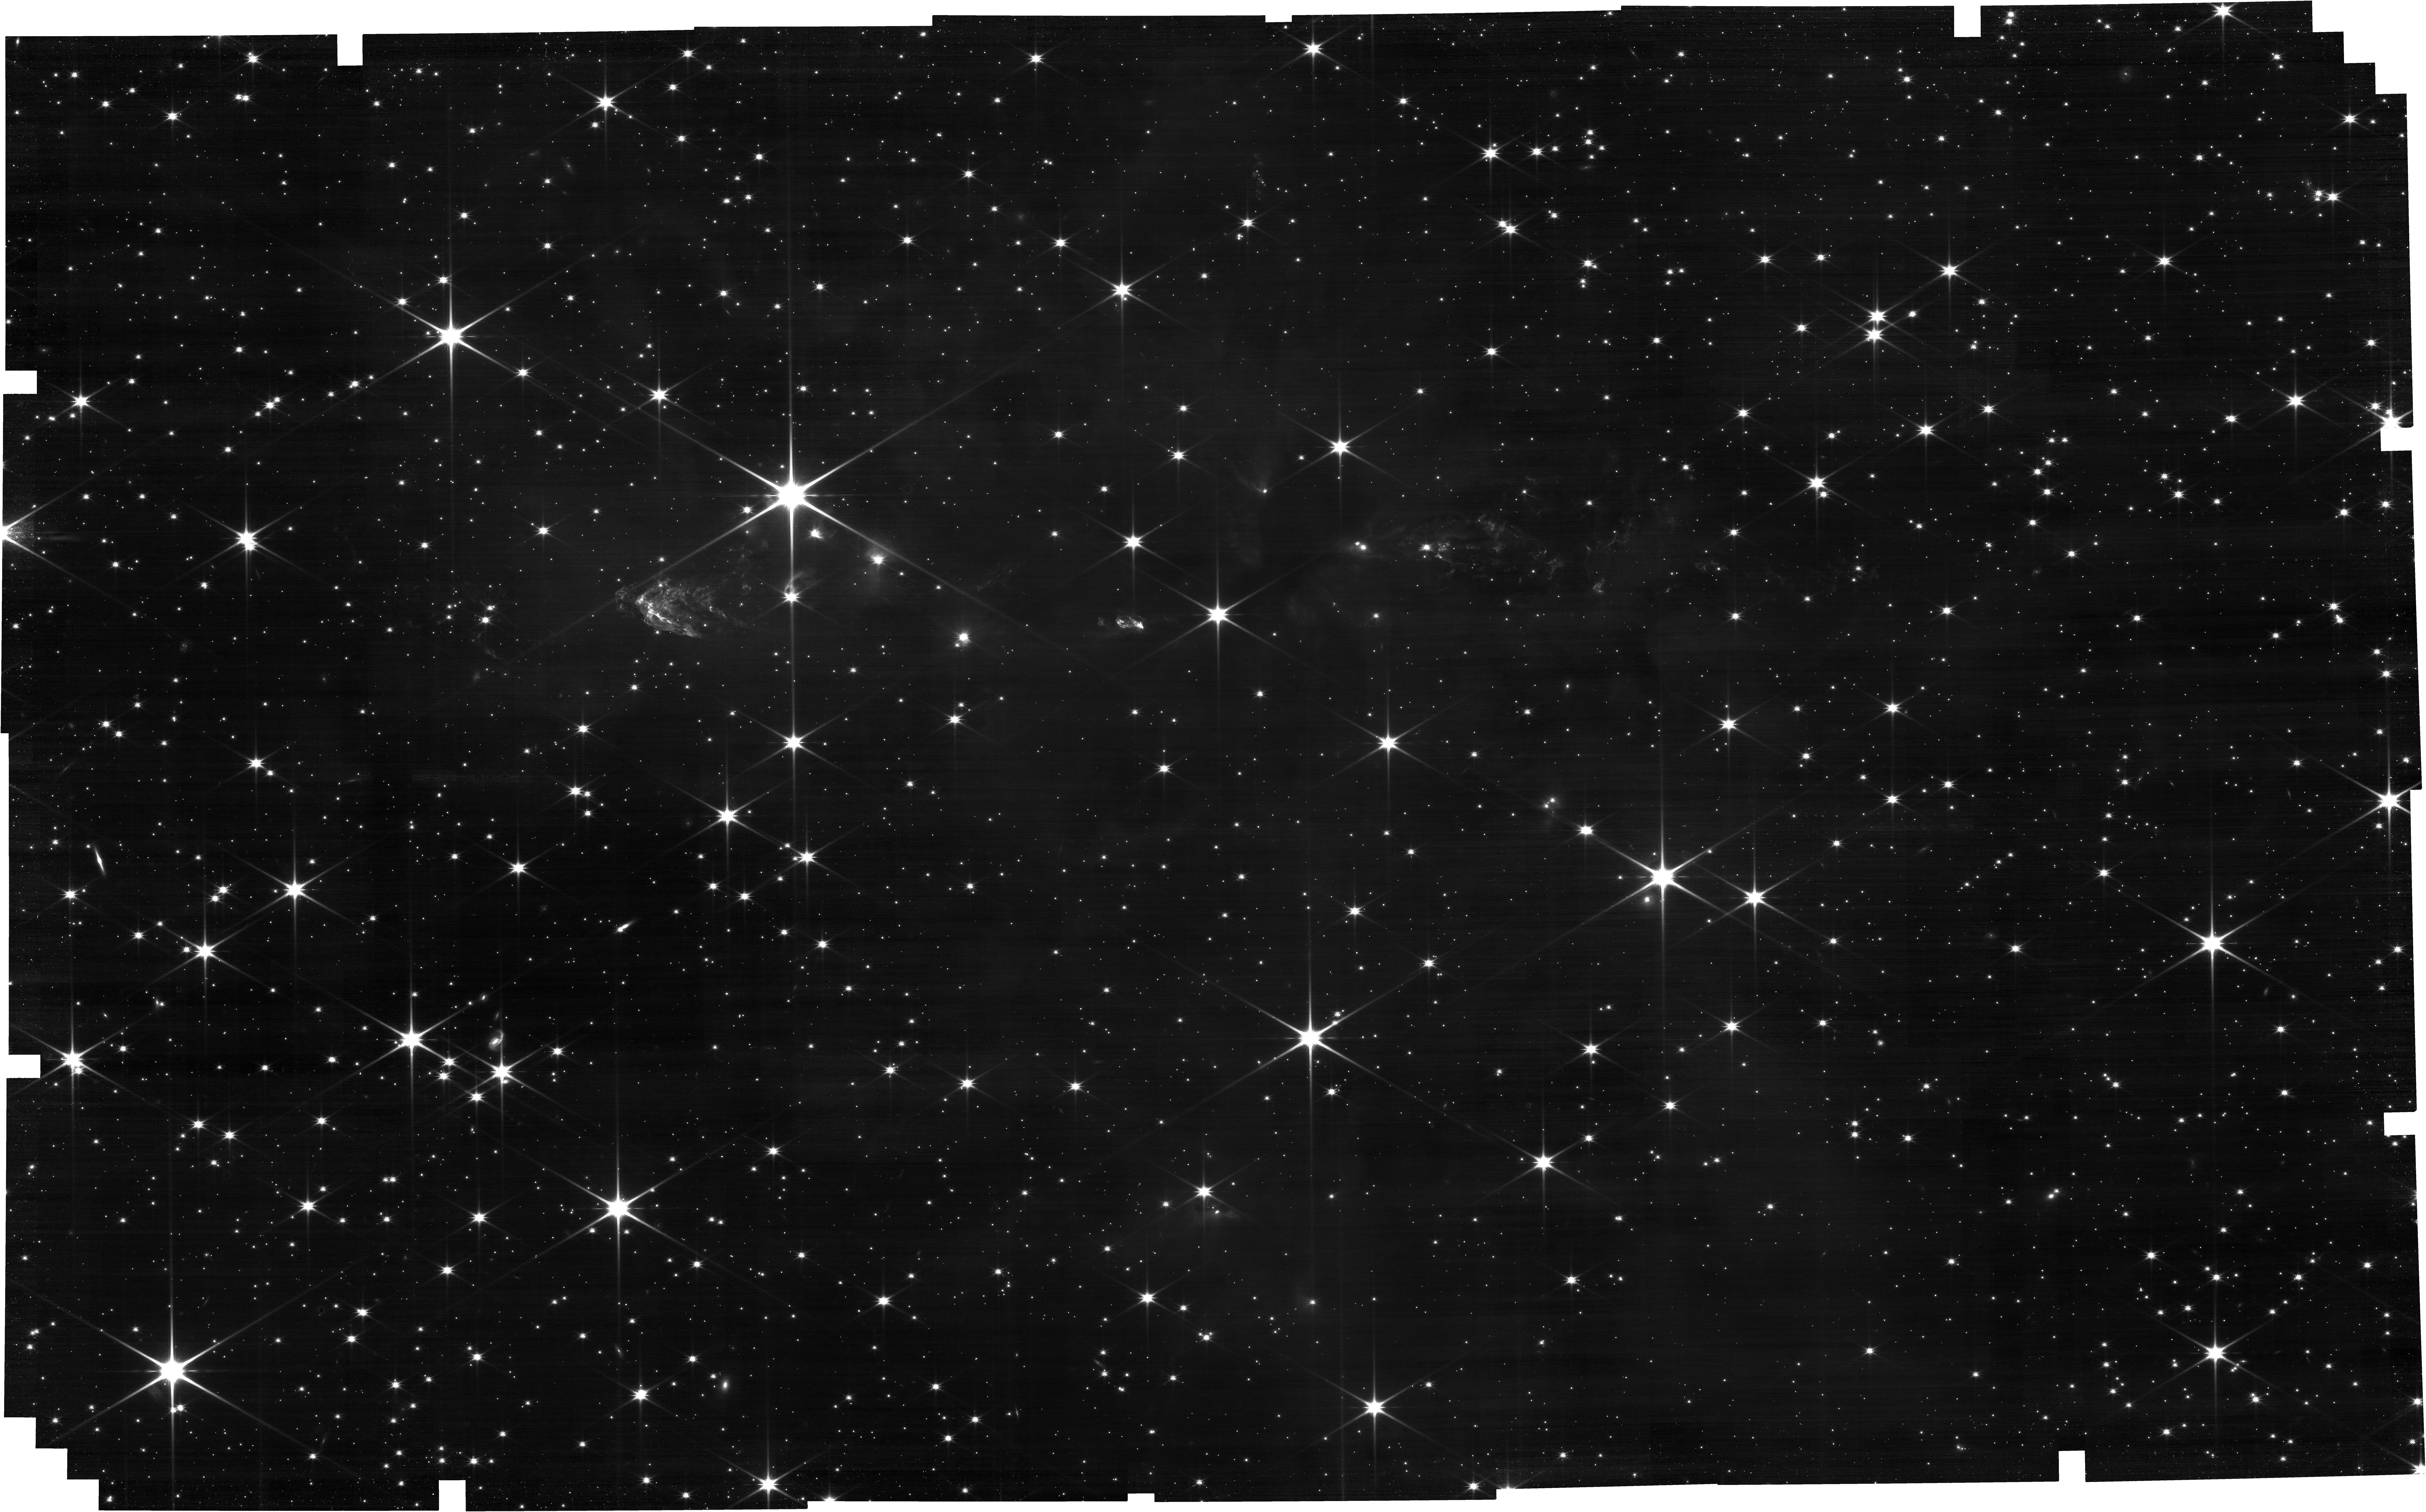
Target: HH288_offset. Instrument: NIRCAM. Filter: F150W. Exposure: 40 min. Observation ID: jw04548-o001_t001_nircam_clear-f150w

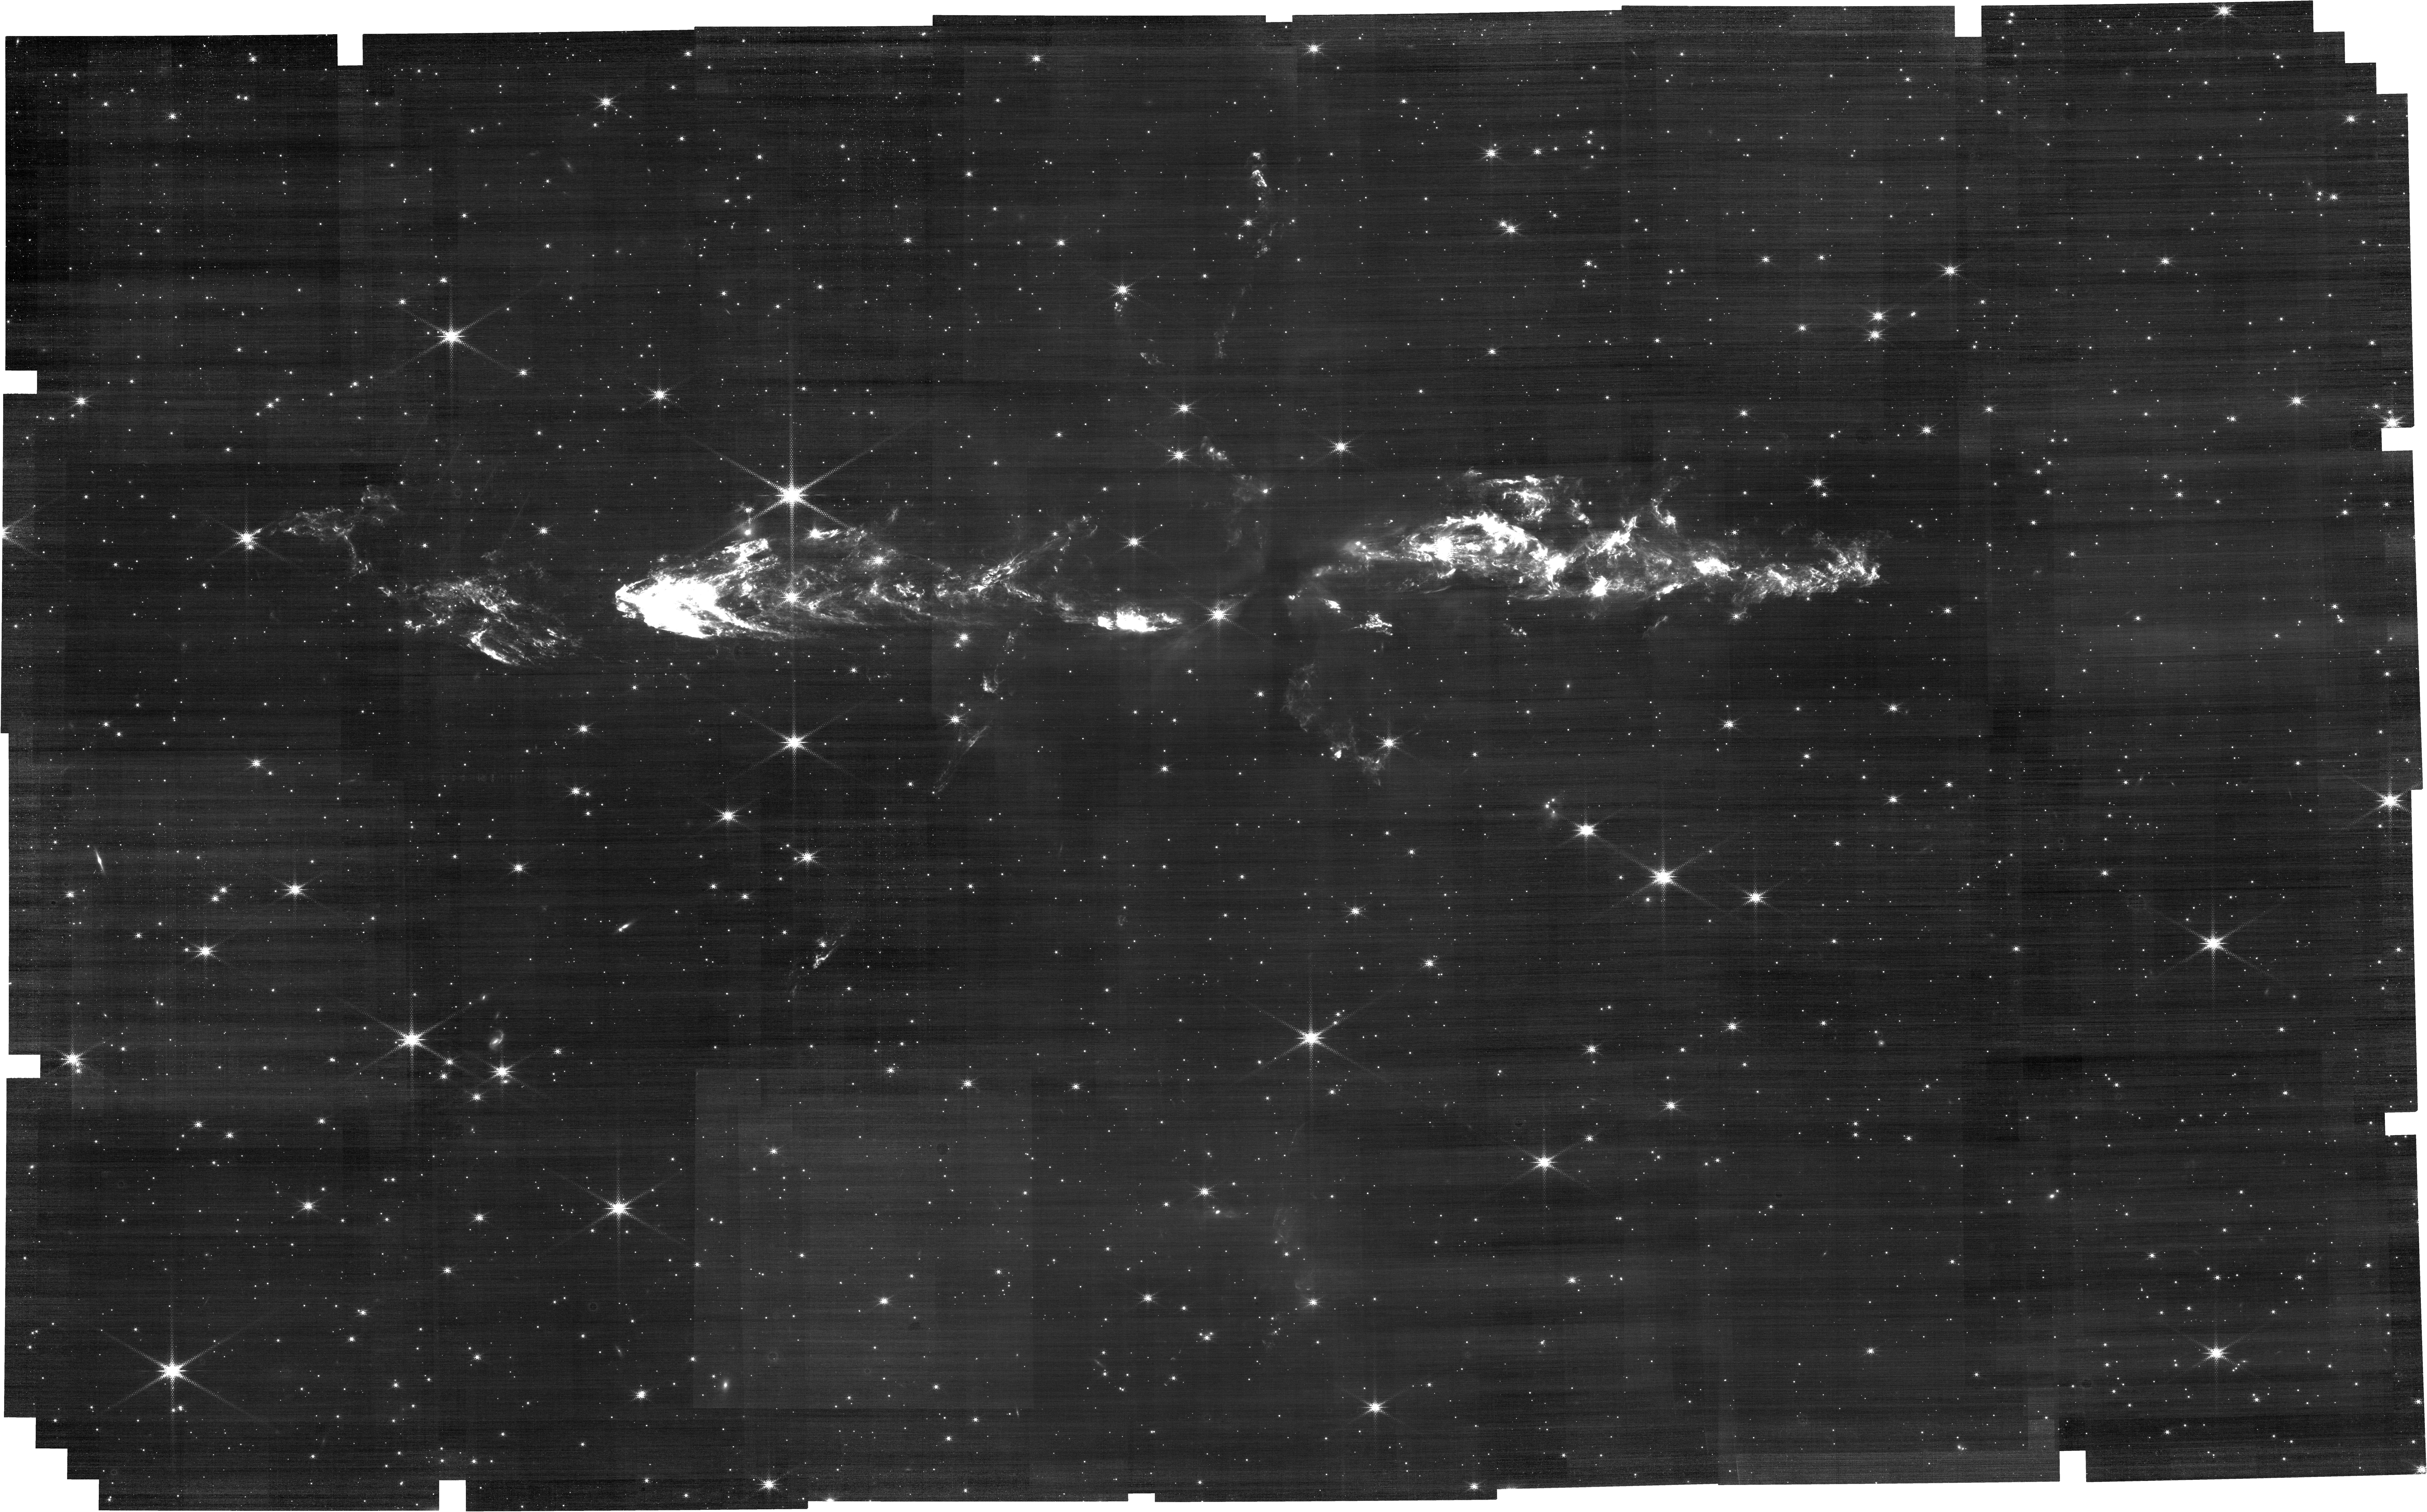
Target: HH288_offset. Instrument: NIRCAM. Filter: F212N. Exposure: 1.8 h. Observation ID: jw04548-o001_t001_nircam_clear-f212n

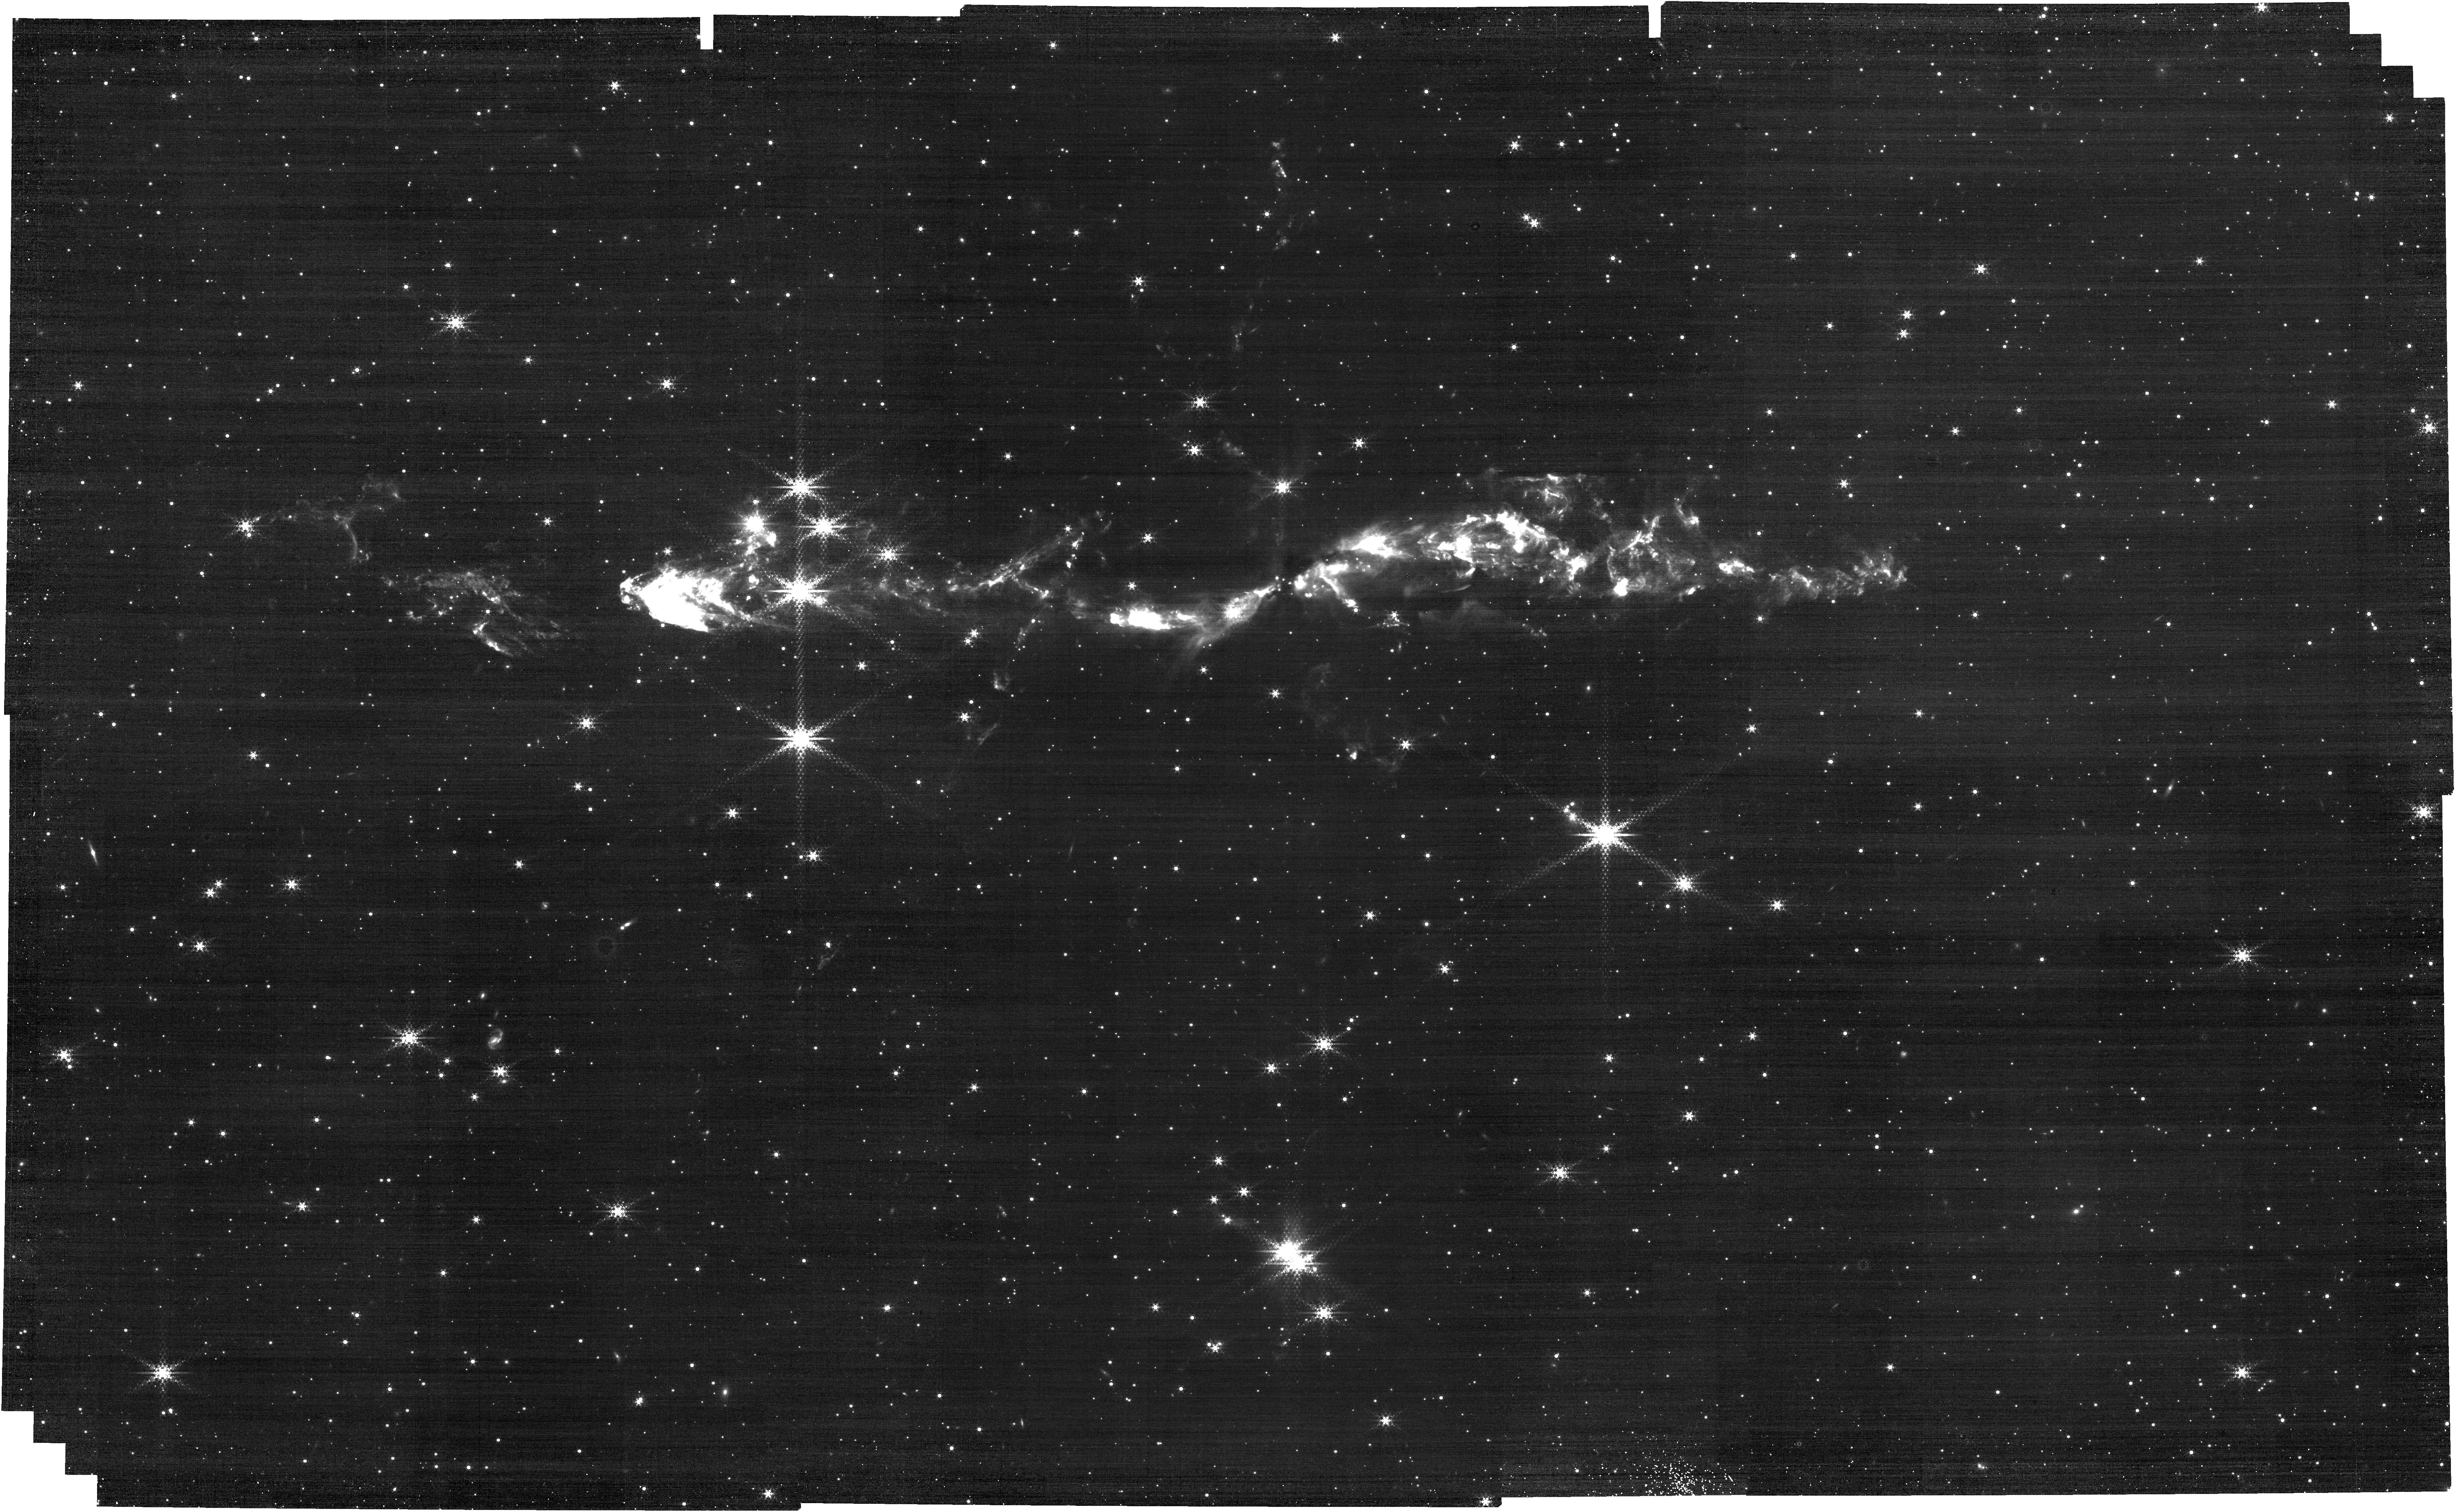
Target: HH288_offset. Instrument: NIRCAM. Filter: F444W+F466N. Exposure: 54 min. Observation ID: jw04548-o001_t001_nircam_f444w-f466n

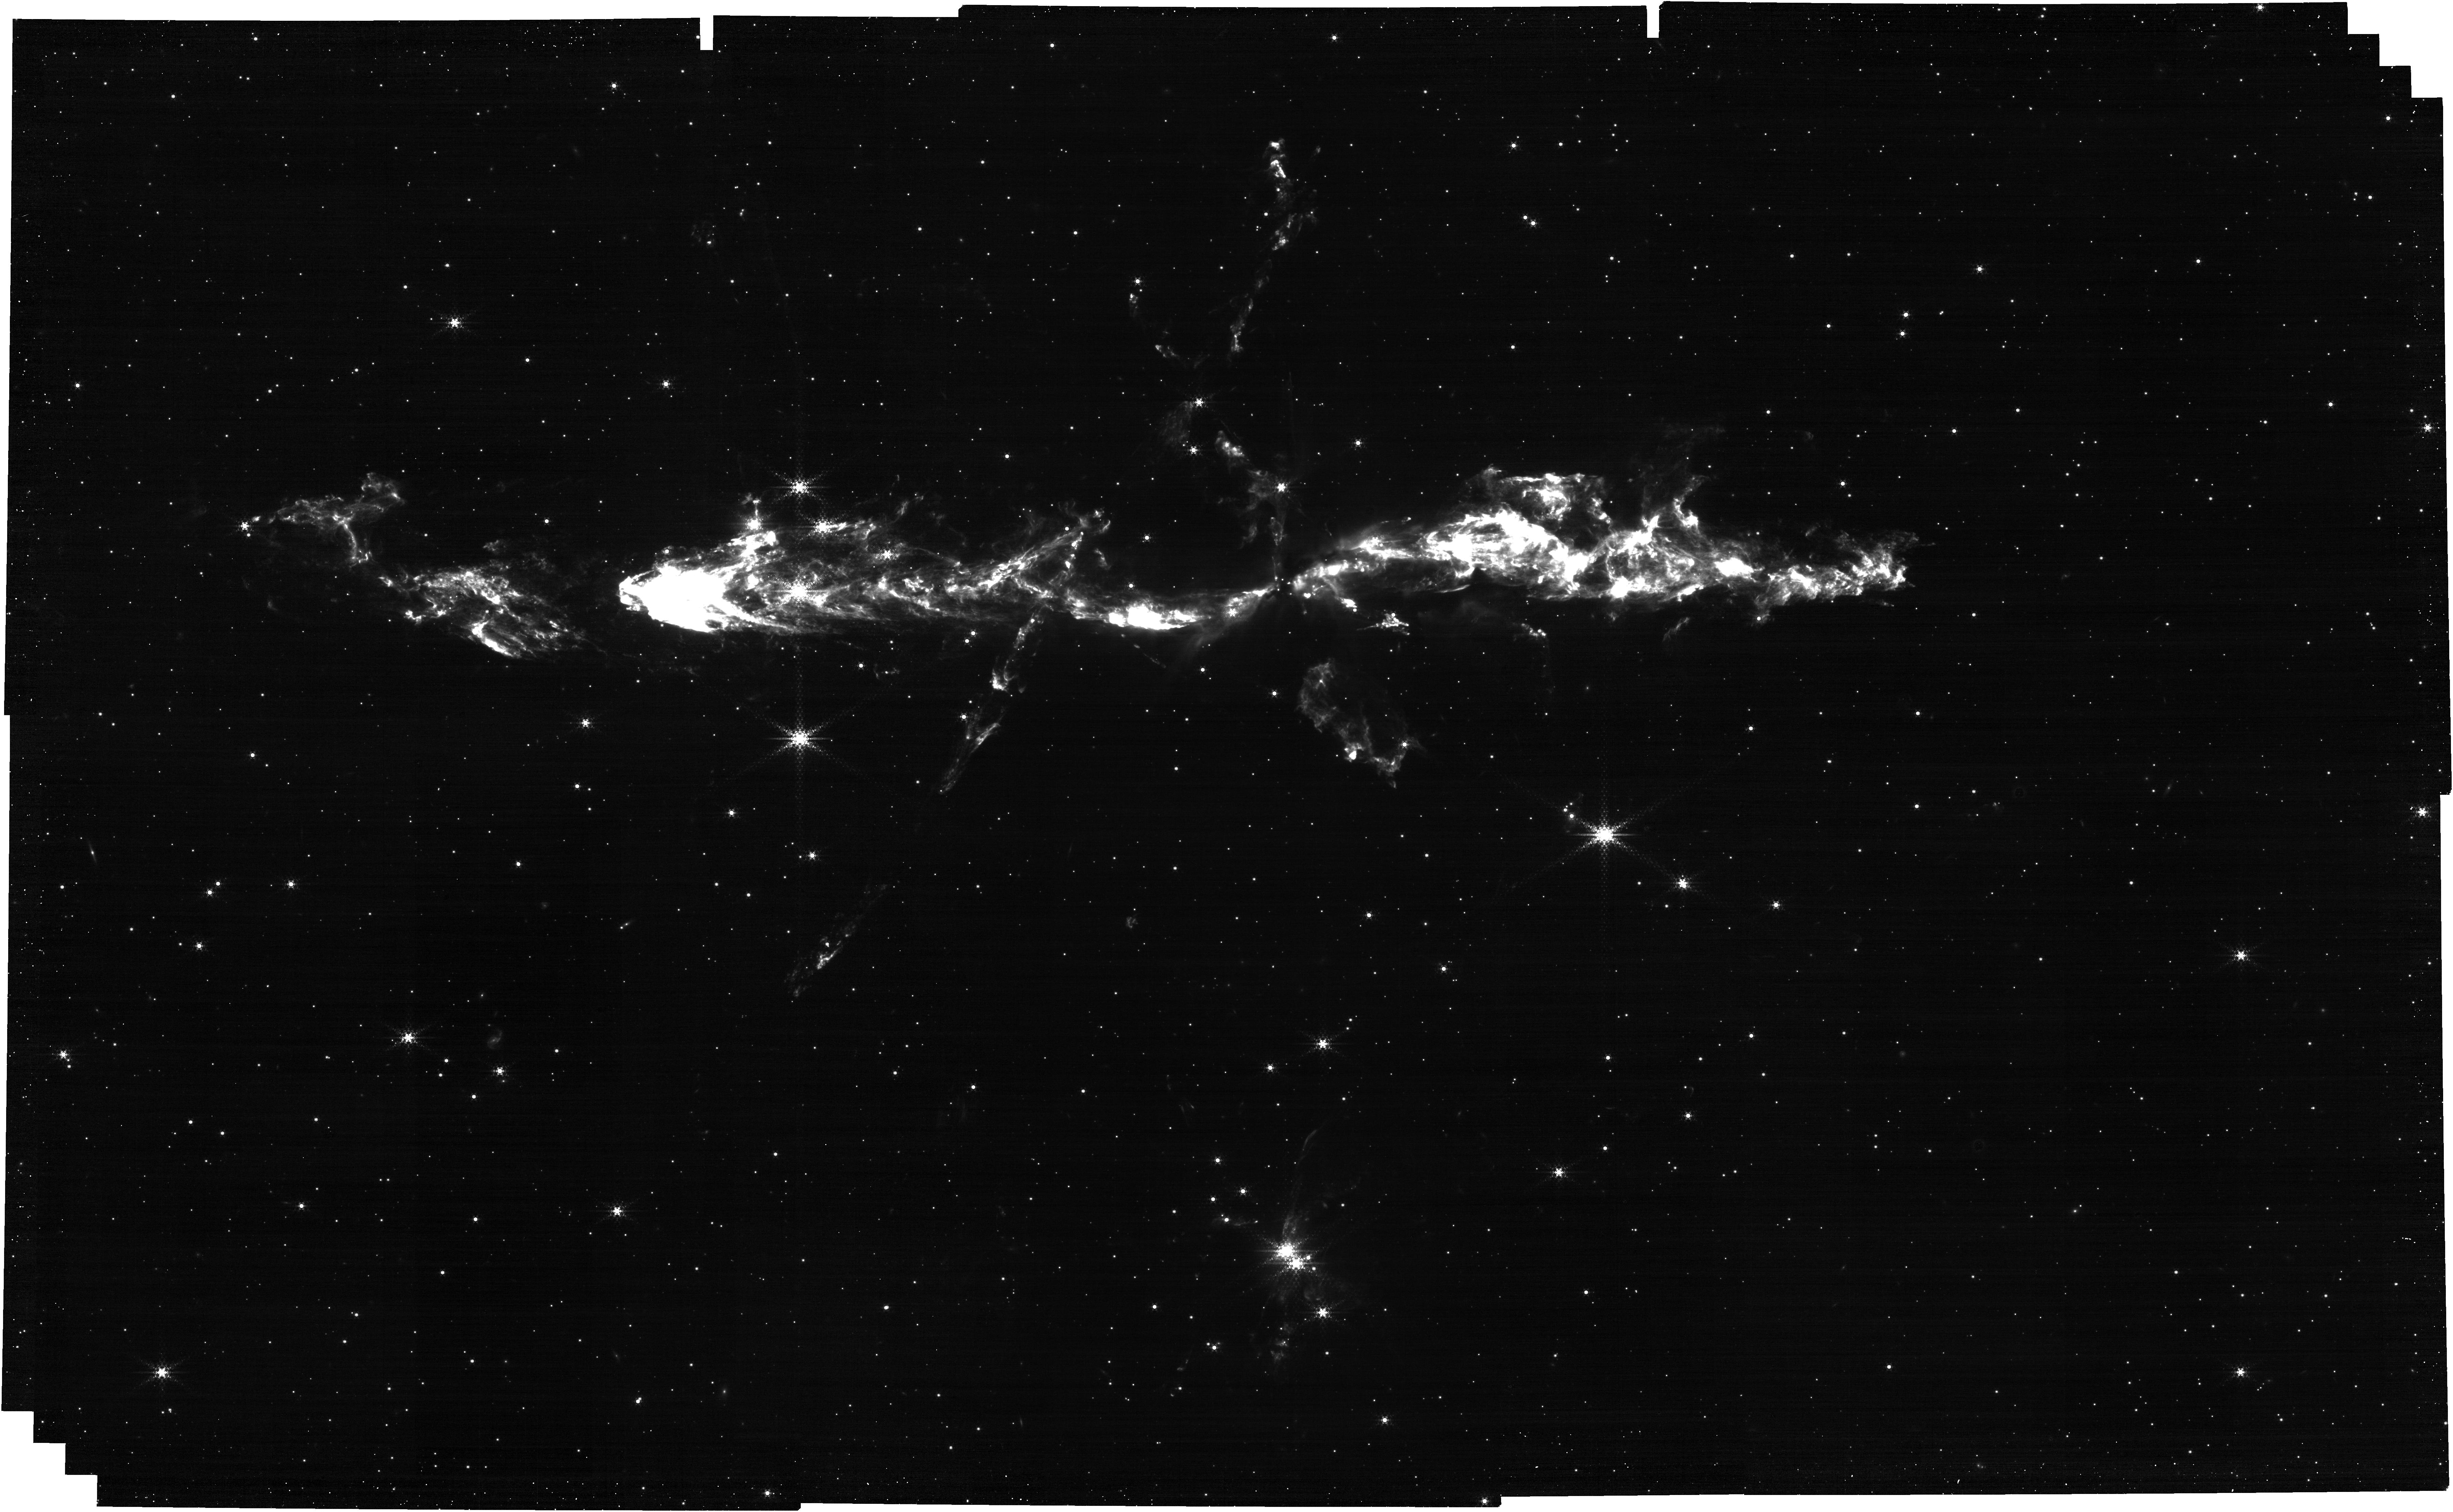
Target: HH288_offset. Instrument: NIRCAM. Filter: F444W+F470N. Exposure: 54 min. Observation ID: jw04548-o001_t001_nircam_f444w-f470n

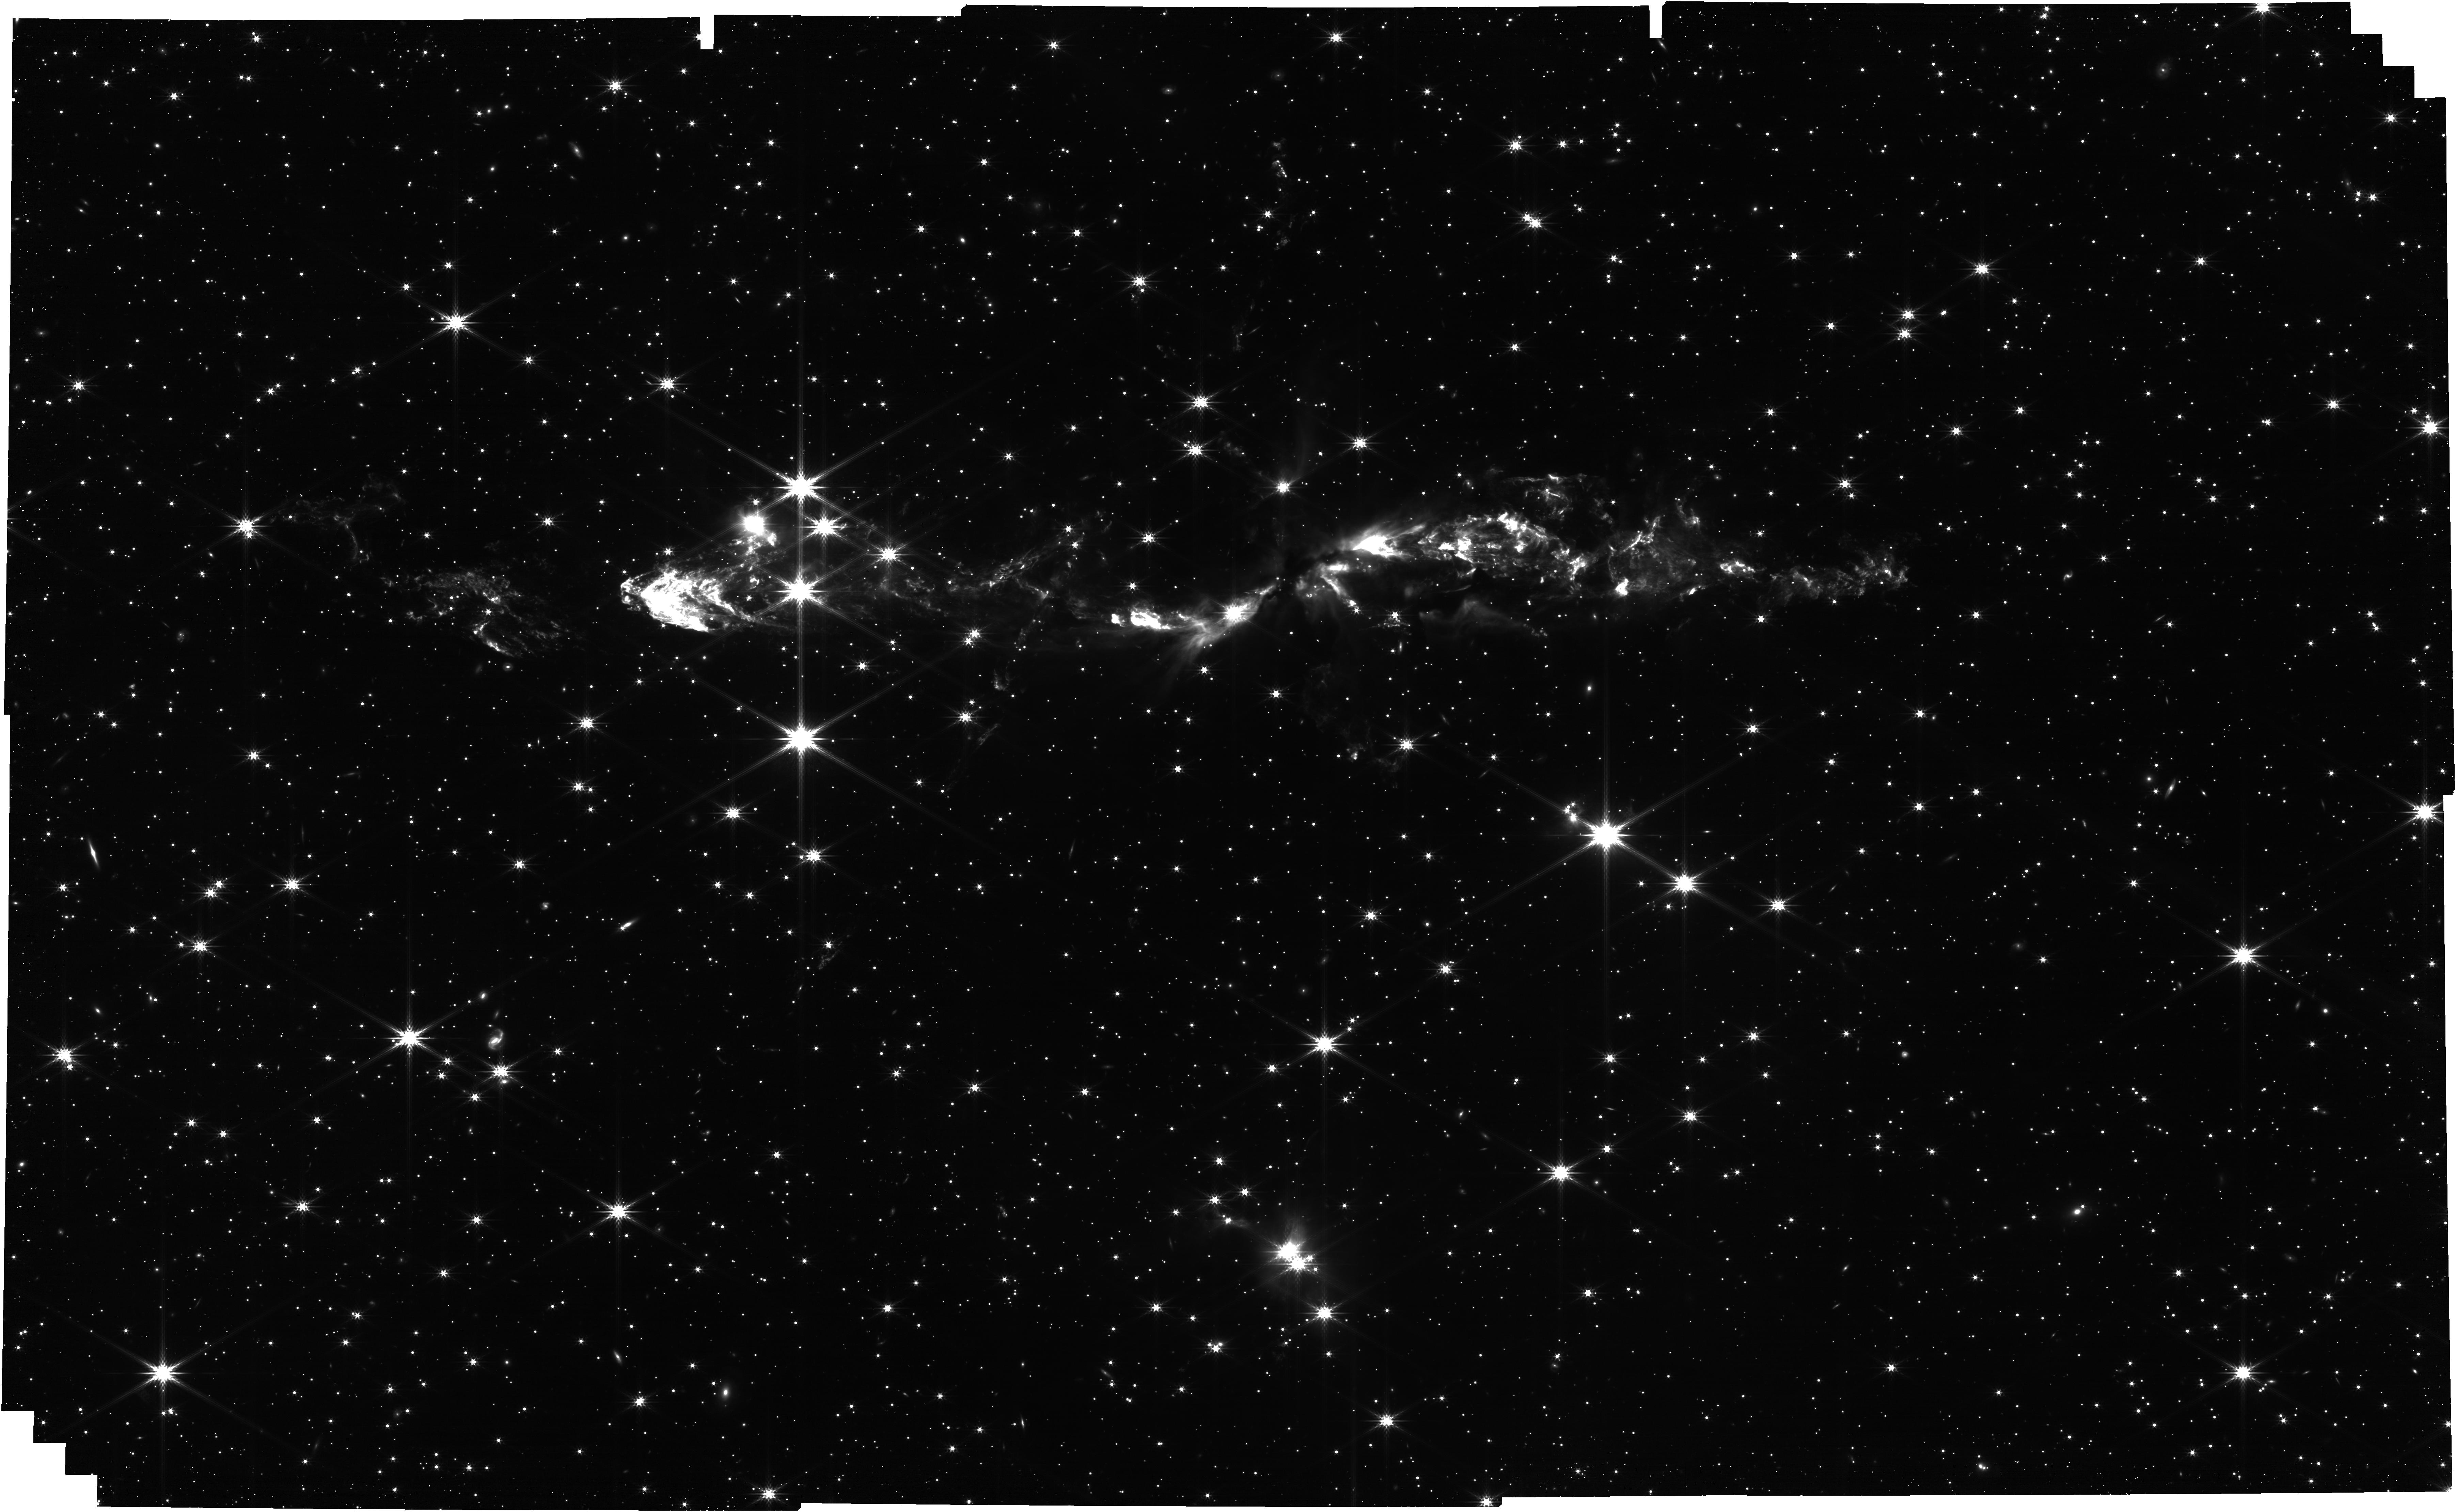
Target: HH288_offset. Instrument: NIRCAM. Filter: F356W. Exposure: 40 min. Observation ID: jw04548-o001_t001_nircam_clear-f356w

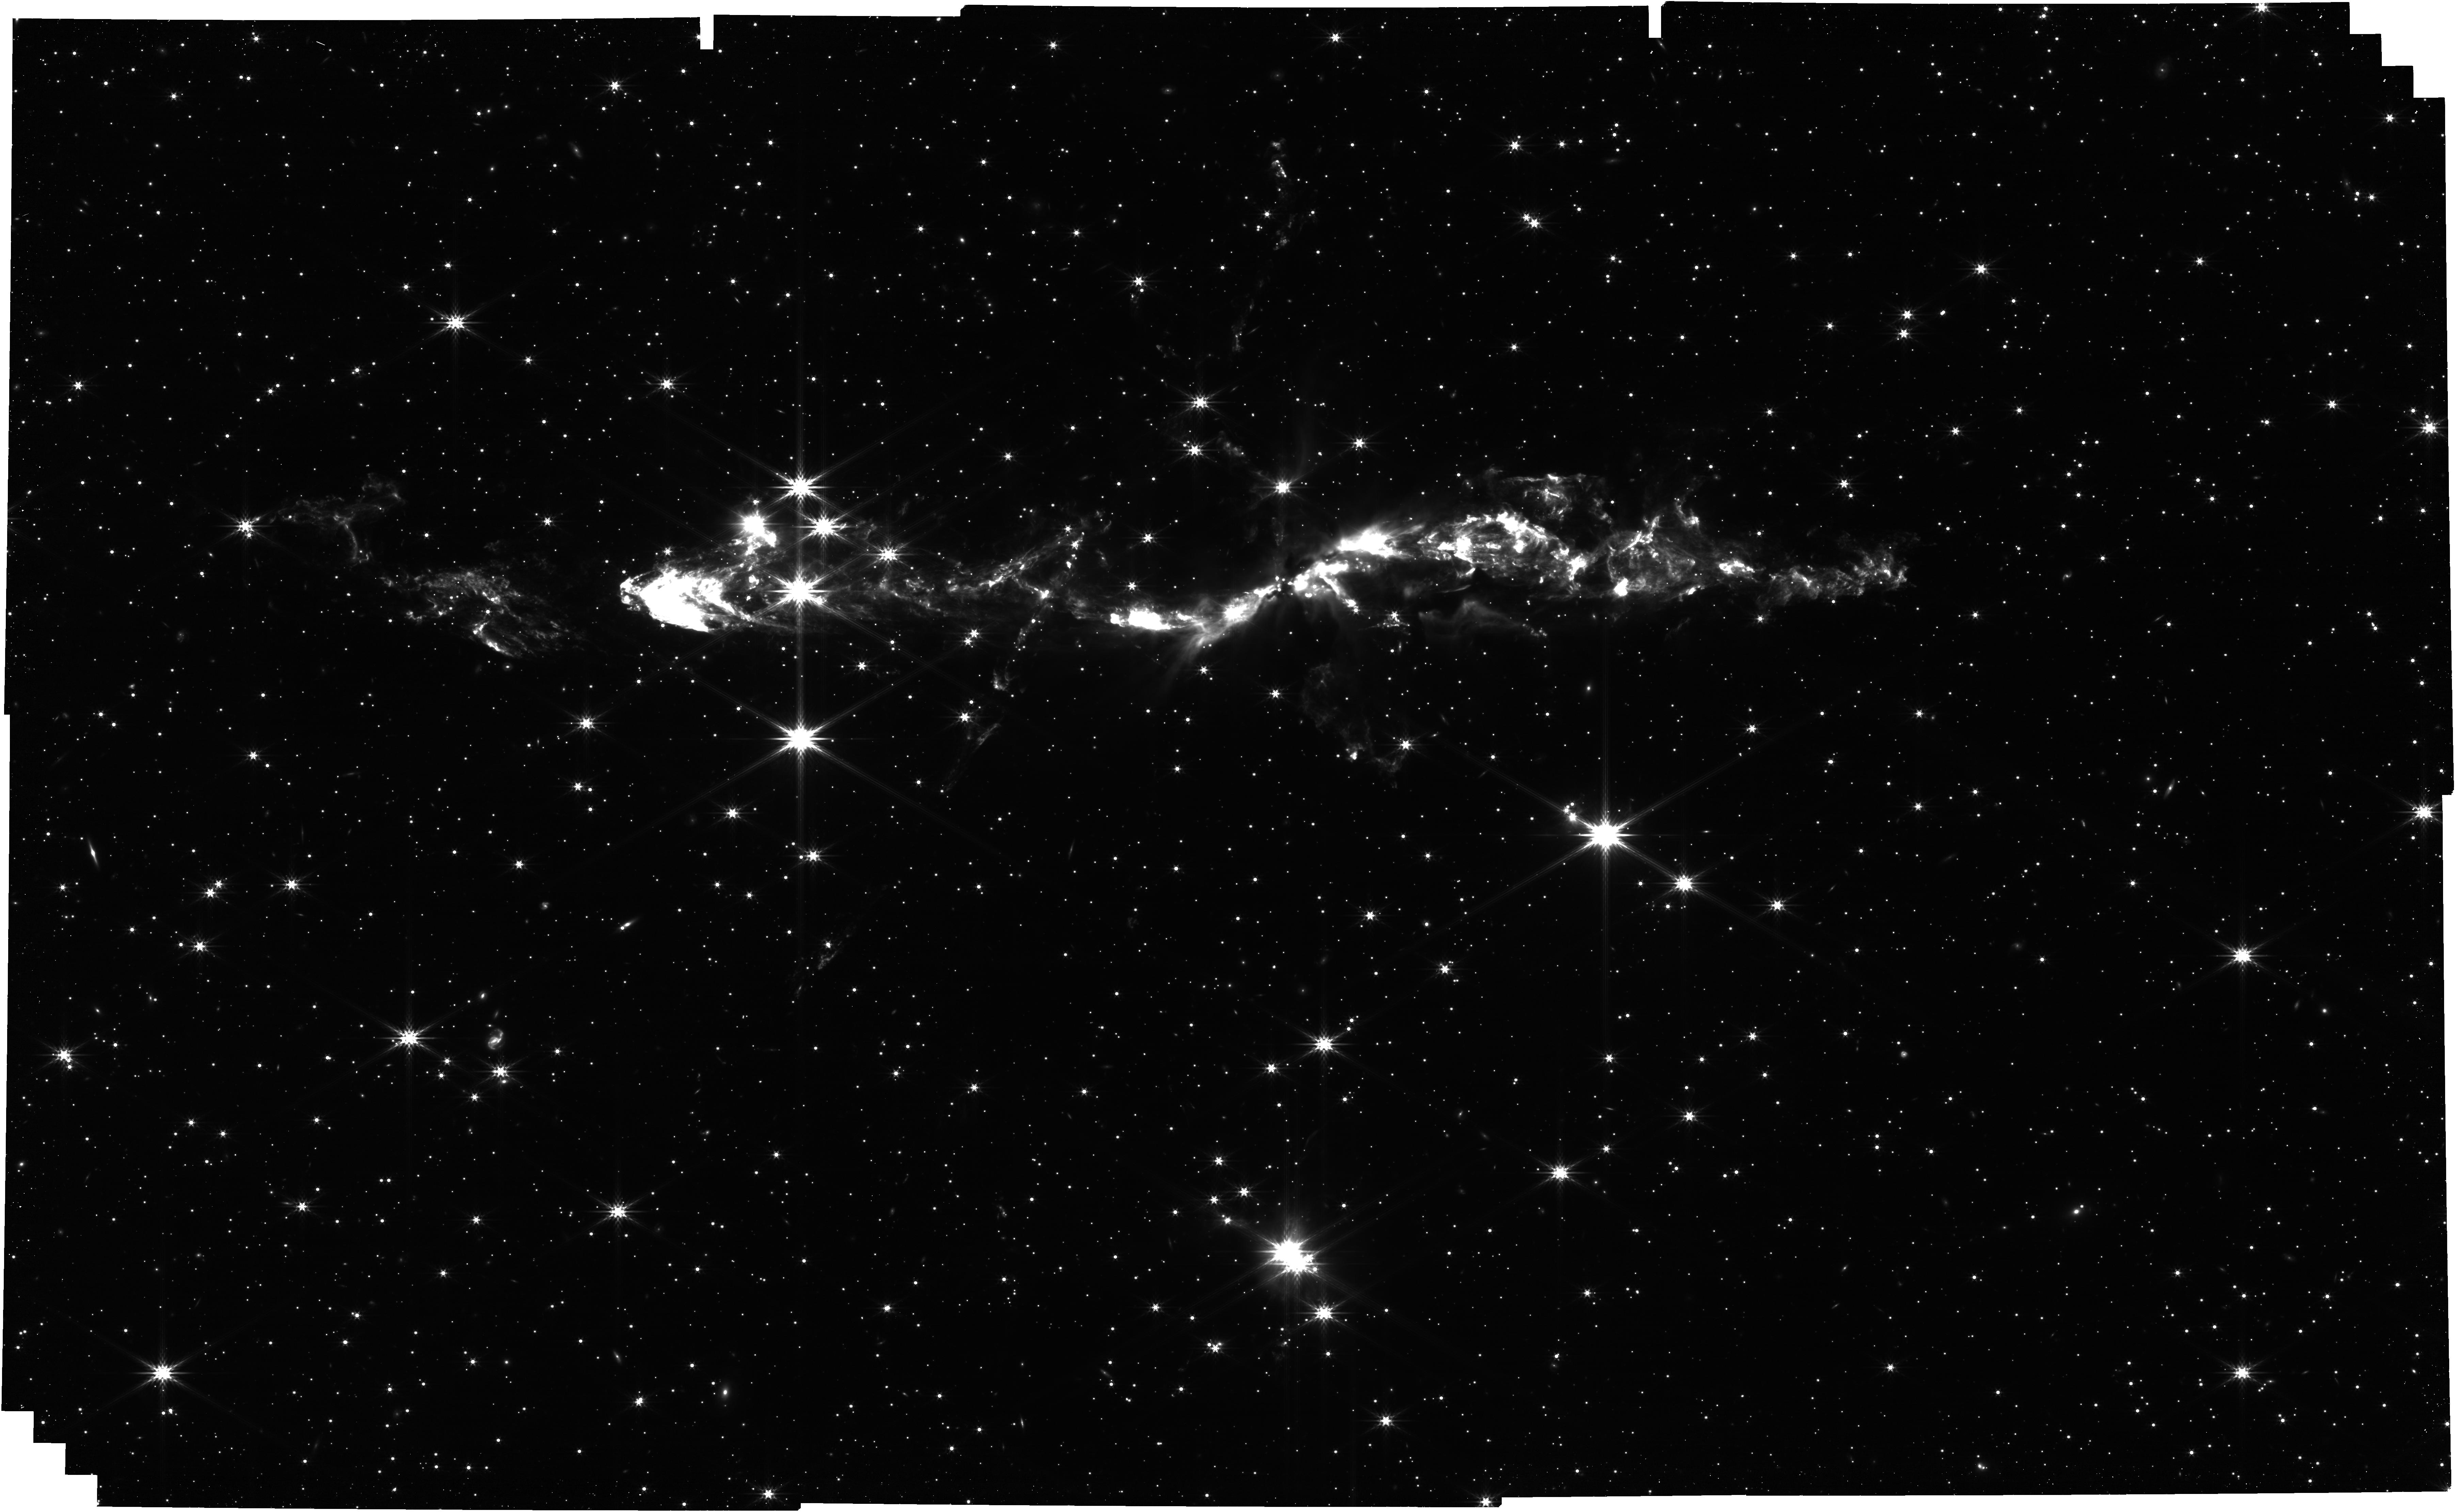
Target: HH288_offset. Instrument: NIRCAM. Filter: F444W. Exposure: 40 min. Observation ID: jw04548-o001_t001_nircam_clear-f444w

The intermediate-mass protostellar outflow, HH288 (PI: McCaughrean, Mark J.)

We will obtain NIRCam images of the intermediate-mass protostellar outflow HH288 in lines of shocked molecular hydrogen and carbon monoxide to delineate the jet and its interaction with the surrounding star-forming core. We will also image the region in four wide continuum filters to map out faint surface brightness nebulosity around the outflow and protostar, and to assess the stellar content of the region, including nearby embedded objects. HH288 is associated with the deeply embedded protostar IRAS 00342+6347 in Cassiopeia, at a distance of roughly 2kpc. Its characteristics suggest that is an intermediate-mass counterpart to the classical Class 0 protosetallr stage defined for low-mass stars. It has bright molecular emission along a jet / outflow spanning at least 4.5 arcminutes, i.e. ~2.6 parsecs, with some fainter orthogonal H2 emission, consistent with millimetre interferometry showing a quadrupolar CO outflow. The two flows may be driven by a binary system, with two components seen in the radio separated by ~4 arcsec or 8000AU. The aim of this study is to provide better qualitative and quantitative information on the "intermediate-mass Class 0" hypothesis, much rarer objects than low-mass Class 0 protostars. High-resolution, high-sensitivity JWST imaging will enable us to trace the outflows in much more detail and to much lower surface brightness, so disentangle the two flows and other small-scale nebulosity in the region. The long wavelength baseline will help us better identify the positions and immediate environs of the possible driving sources and other embedded stars. Possible future NIRCam imaging could help determine the proper motions and thus velocity in the jet and outflow, while MIRI imaging may better characterise the embedded sources. A 2 x 2 NIRCam mosaic is made to cover the desired region with offsets and dithers to fill the inter-SCA and inter-module gaps: the total region covered is ~7.5 x 4.5 arcminutes. Version 1: 2023-06-28